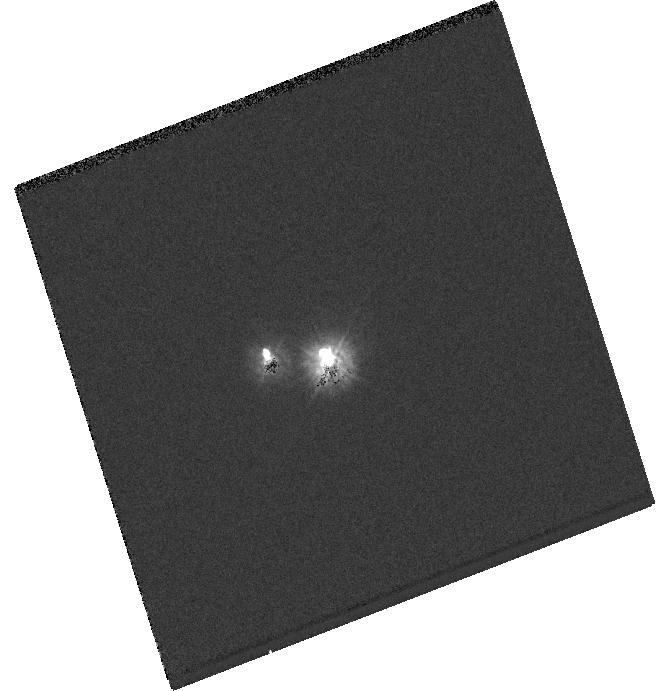
Target: GJ86A
Instrument: WFC3/UVIS
Filter: F225W
Exposure: 2 min
Observation ID: hst_12548_01_wfc3_uvis_f225w_ibt401

Constraining Planet Formation in the Unique Evolved Binary HR 637 {GJ 86} (PI: Farihi, Jay)

An intriguing characteristic of the known exoplanets is the existence of gas giants in moderately close binary systems. Among these planet-hosting binaries, the HR 637 (GJ 86) system is particularly interesting; the exoplanet GJ 86b executes a 0.1 AU orbit about an early K dwarf that is in turn bound to a white dwarf near 20 AU. The progenitor of GJ 86B was originally the more massive stellar component, orbiting near 12 AU until post-main sequence mass loss expanded its separation. This picture presents a gravitational challenge to planet formation at GJ86A: how does a giant planet form around a solar-mass star in such close proximity to an intermediate-mass star? Also, did GJ 86b form at the same epoch as the stars, or during the post-main sequence evolution of the secondary? To model the formation of GJ 86b, a knowledge of the current and primordial stellar masses and separations is required. We propose WFC3 imaging of this high-contrast, 2 arcsec binary in several bandpasses, and subsequent STIS optical spectroscopy of the white dwarf GJ 86B. The imaging is essential to determine the precise location of the companion for STIS spectroscopy, while the broad-band colors will yield the temperature of the white dwarf. The spectroscopy will reveal the atmospheric composition -- including refractory pollutants -- of the white dwarf, and together with its known parallax, determine its radius and mass, the mass of its progenitor, the original binary separation, and total system age. From these data, we will be able to strongly constrain planet formation scenarios in this relatively close binary, and potentially obtain evidence of terrestrial planets within the system.